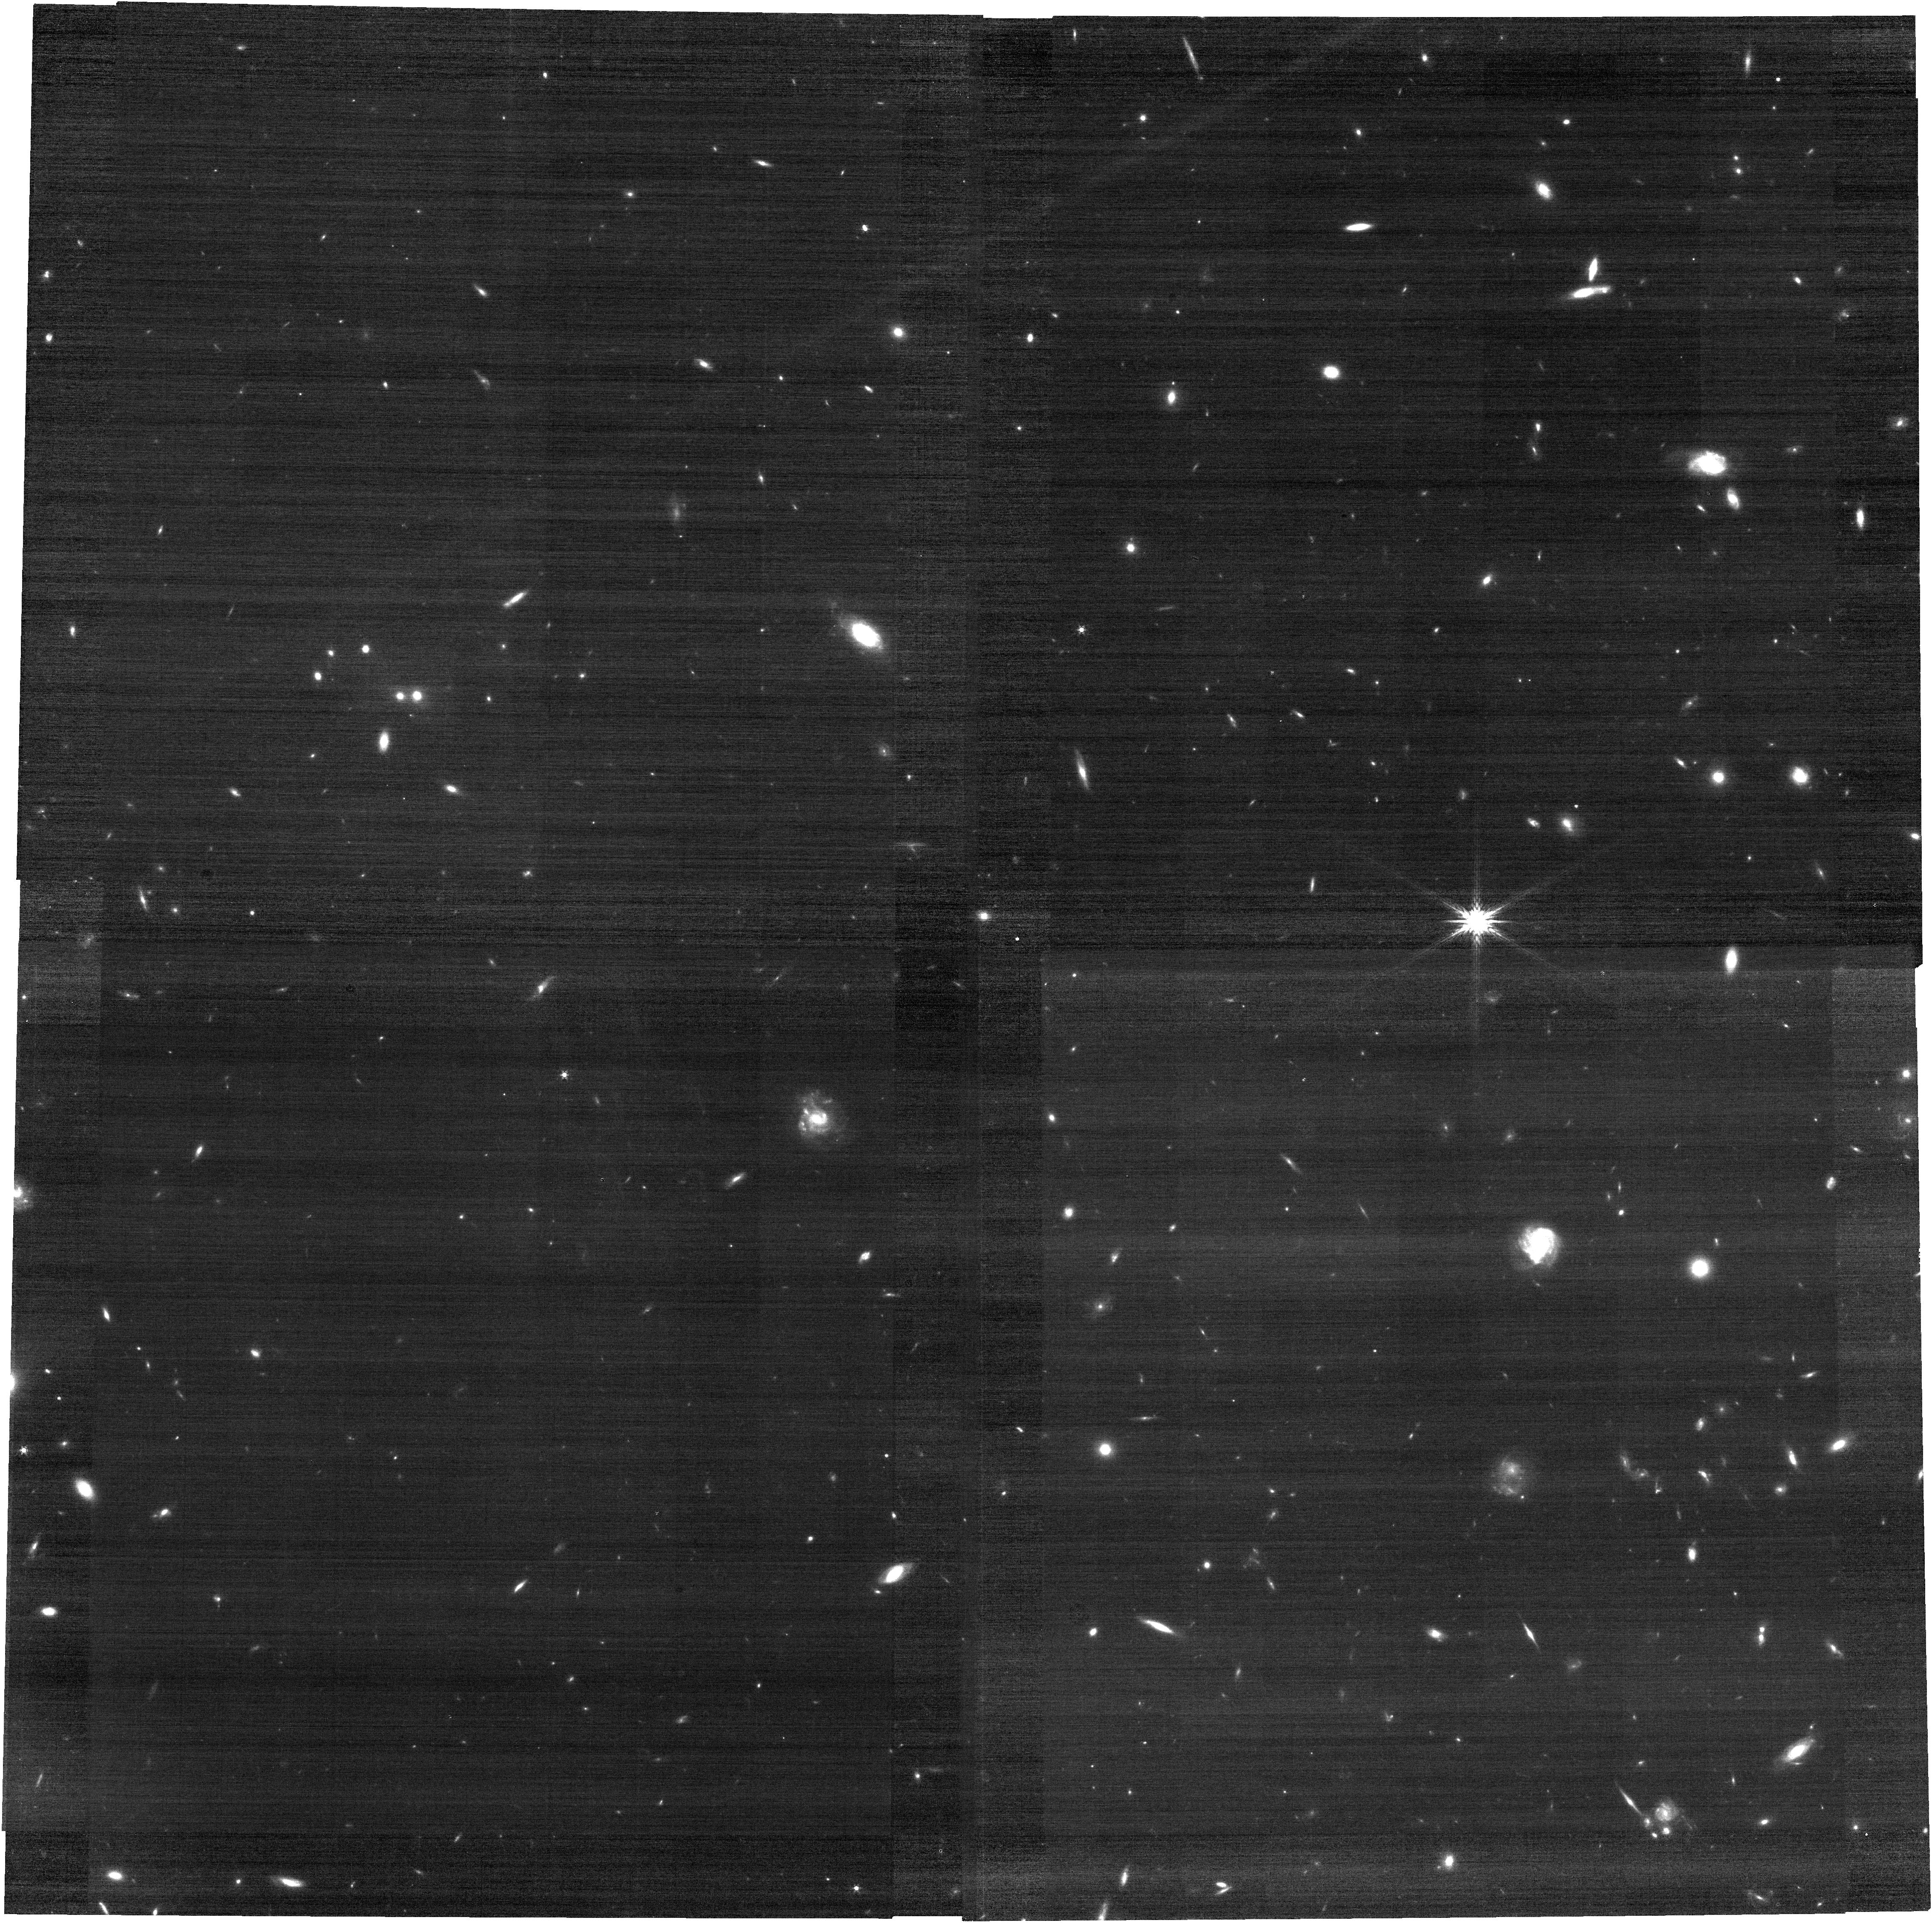
Target: XMM3-3085
Instrument: NIRCAM
Filter: F200W
Exposure: 10 min
Observation ID: jw02792-o002_t001_nircam_clear-f200w

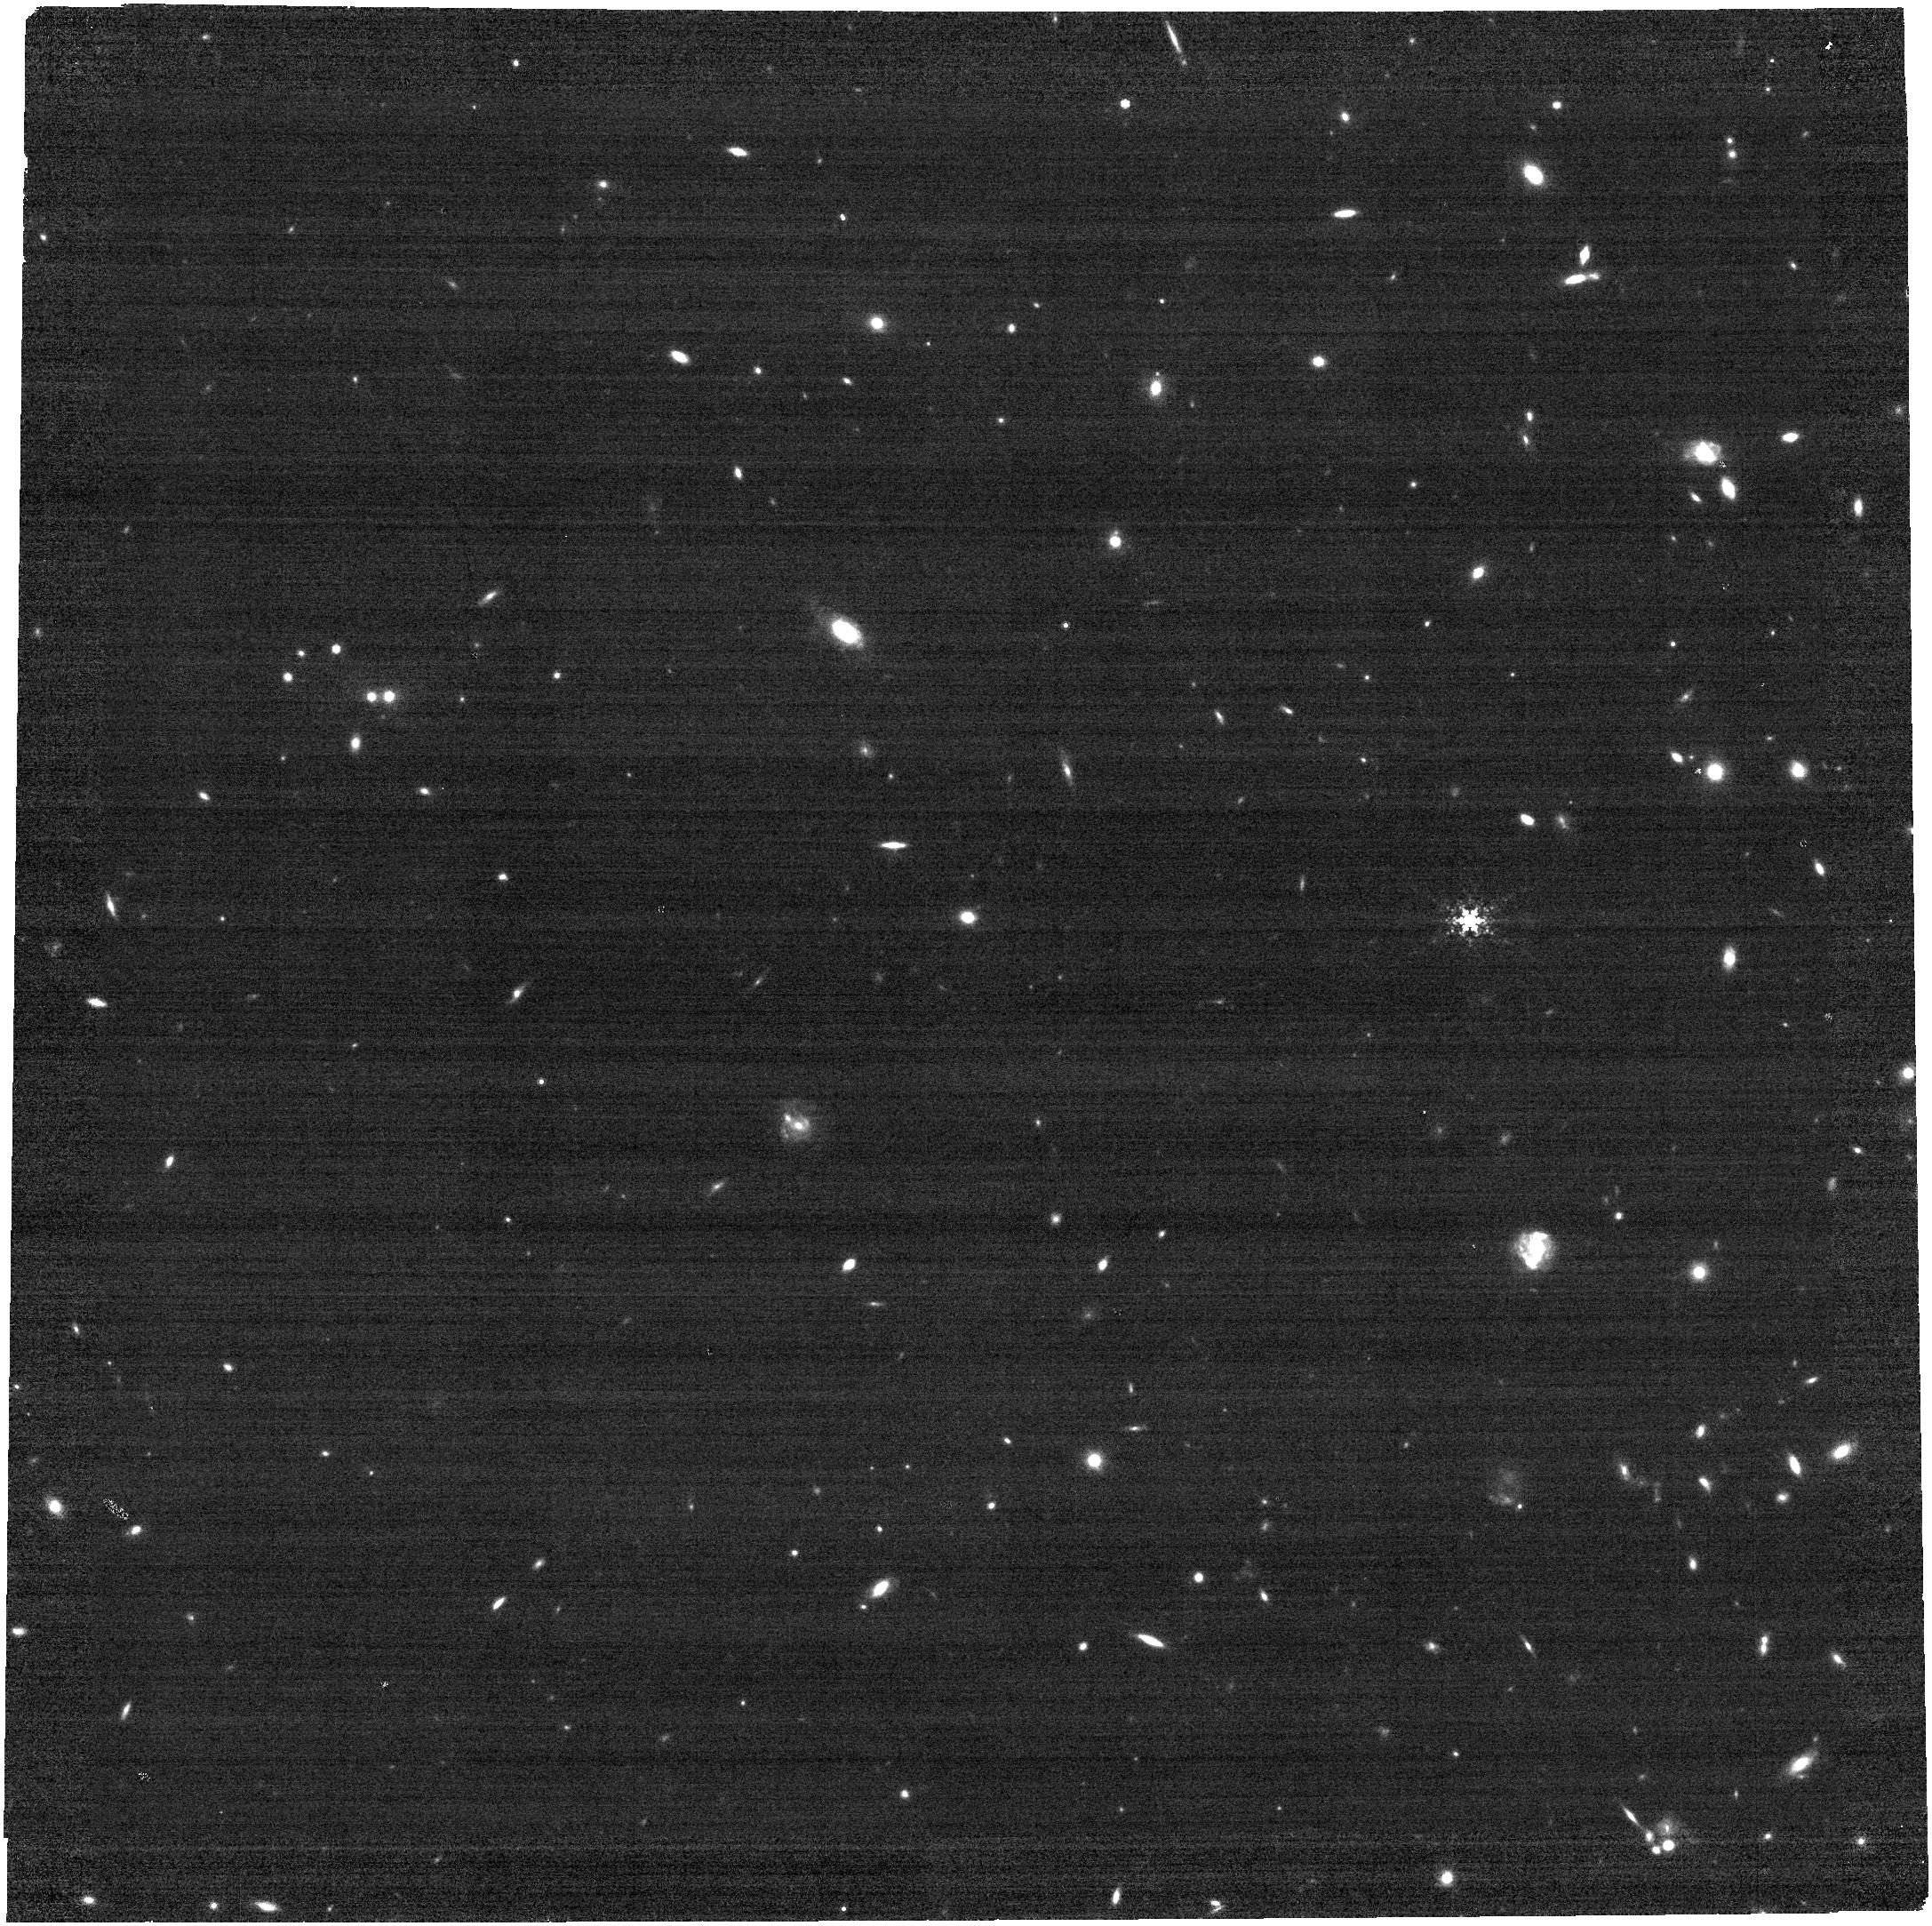
Target: XMM3-3085
Instrument: NIRCAM
Filter: F480M
Exposure: 10 min
Observation ID: jw02792-o002_t001_nircam_clear-f480m

NIRSpec Spectroscopy of a Remarkably Luminous Galaxy at z=10.19 (PI: Harikane, Yuichi)

We propose NIRSpec and NIRCam observations for an extremely luminous galaxy, XMM3-3085 at z=10.2 with Muv=-23.7 mag, whose high redshift is suggested by recent HST grism spectroscopy. XMM3-3085 is the most luminous galaxy at z>10, and such a luminous system is not expected theoretically, indicating an unusually vigorous period of early star formation with high efficiency, the existence of AGN activity, or stellar populations characterized by a top-heavy initial mass function possibly with Pop-III stars. Thanks to its bright nature, a quick 1 hour NIRSpec/PRISM observation will allow us to confirm the HST-based redshift efficiently, and moreover, detect various emission lines including OIII]1665, CIII]1908, [OII]3727, [NeIII]3869, Hdelta, Hgamma, and [OIII]4363. Combined with NIRCam observations tracing the continuum redder than the Balmer break, we will measure the physical parameters including the [OIII]4363-based matallicity for the first time at z>10, to understand early stellar mass assembly and dust and metal enrichment, and will discuss the physical nature of this remarkably luminous galaxy, whose existence is a challenge for current galaxy formation models.